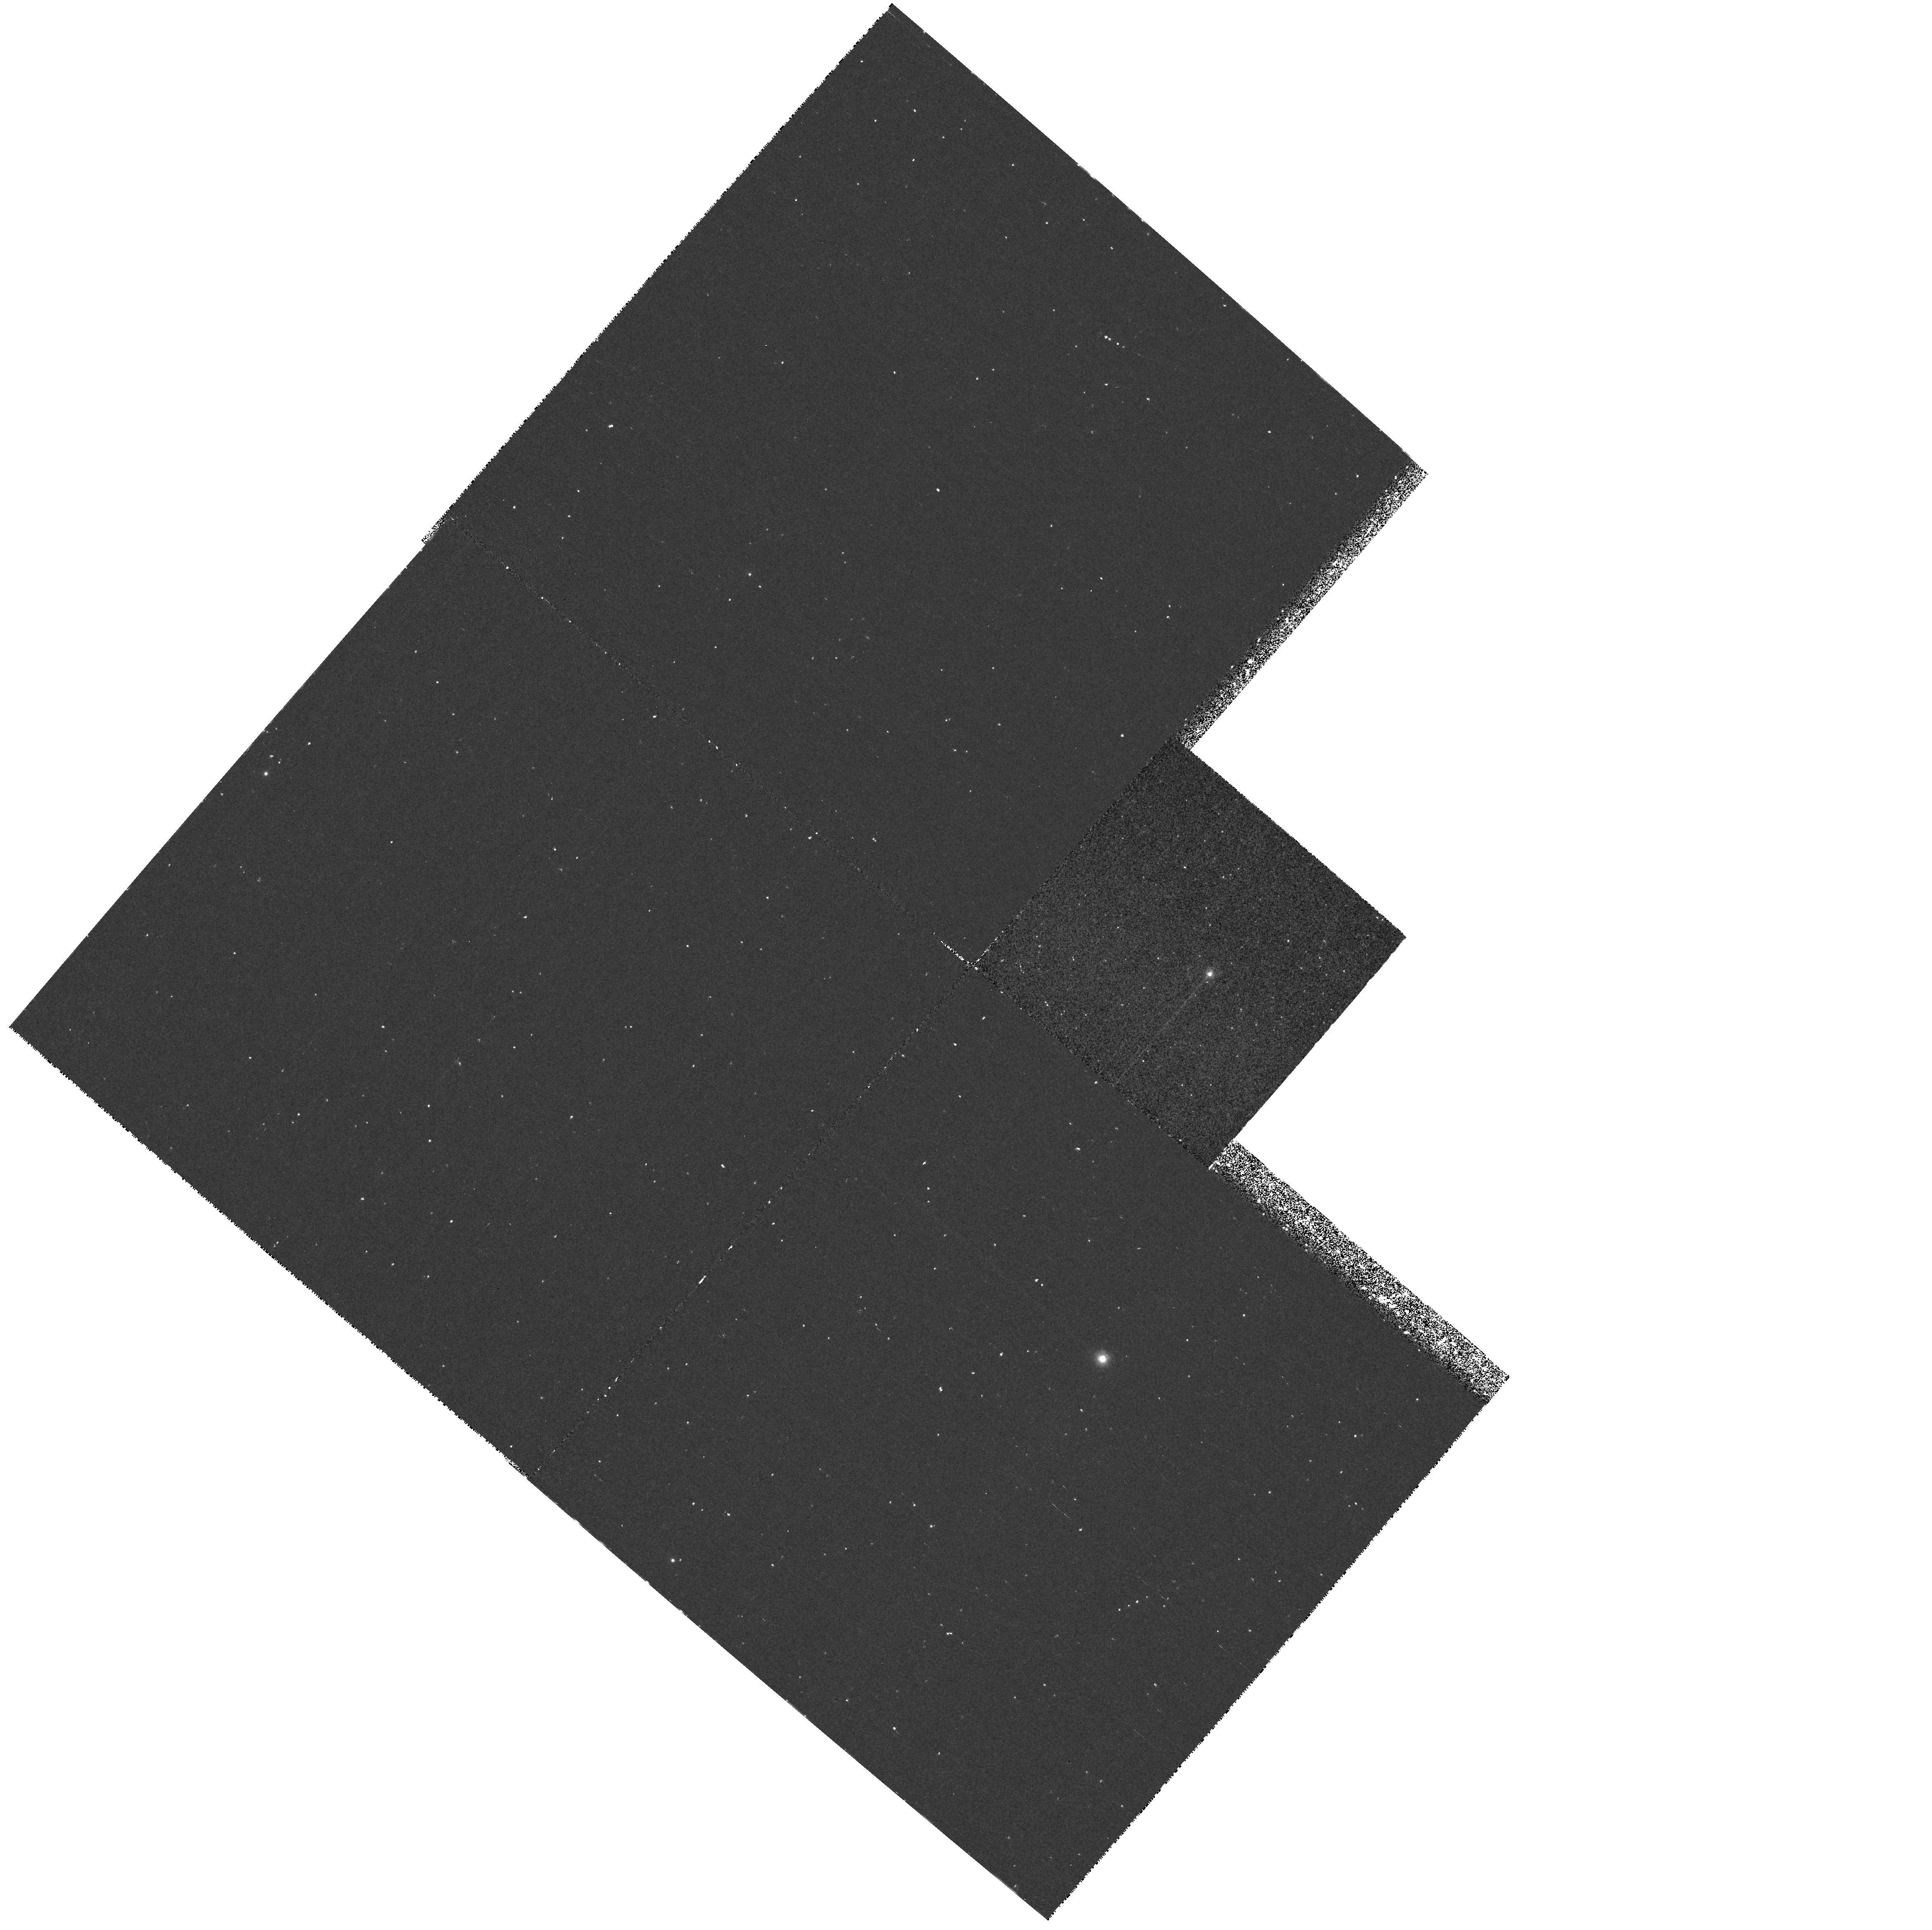
Target: BWUV-5. Instrument: WFPC2/PC. Filter: F218W. Exposure: 28 min. Observation ID: hst_5953_05_wfpc2_pc_f218w_u36605

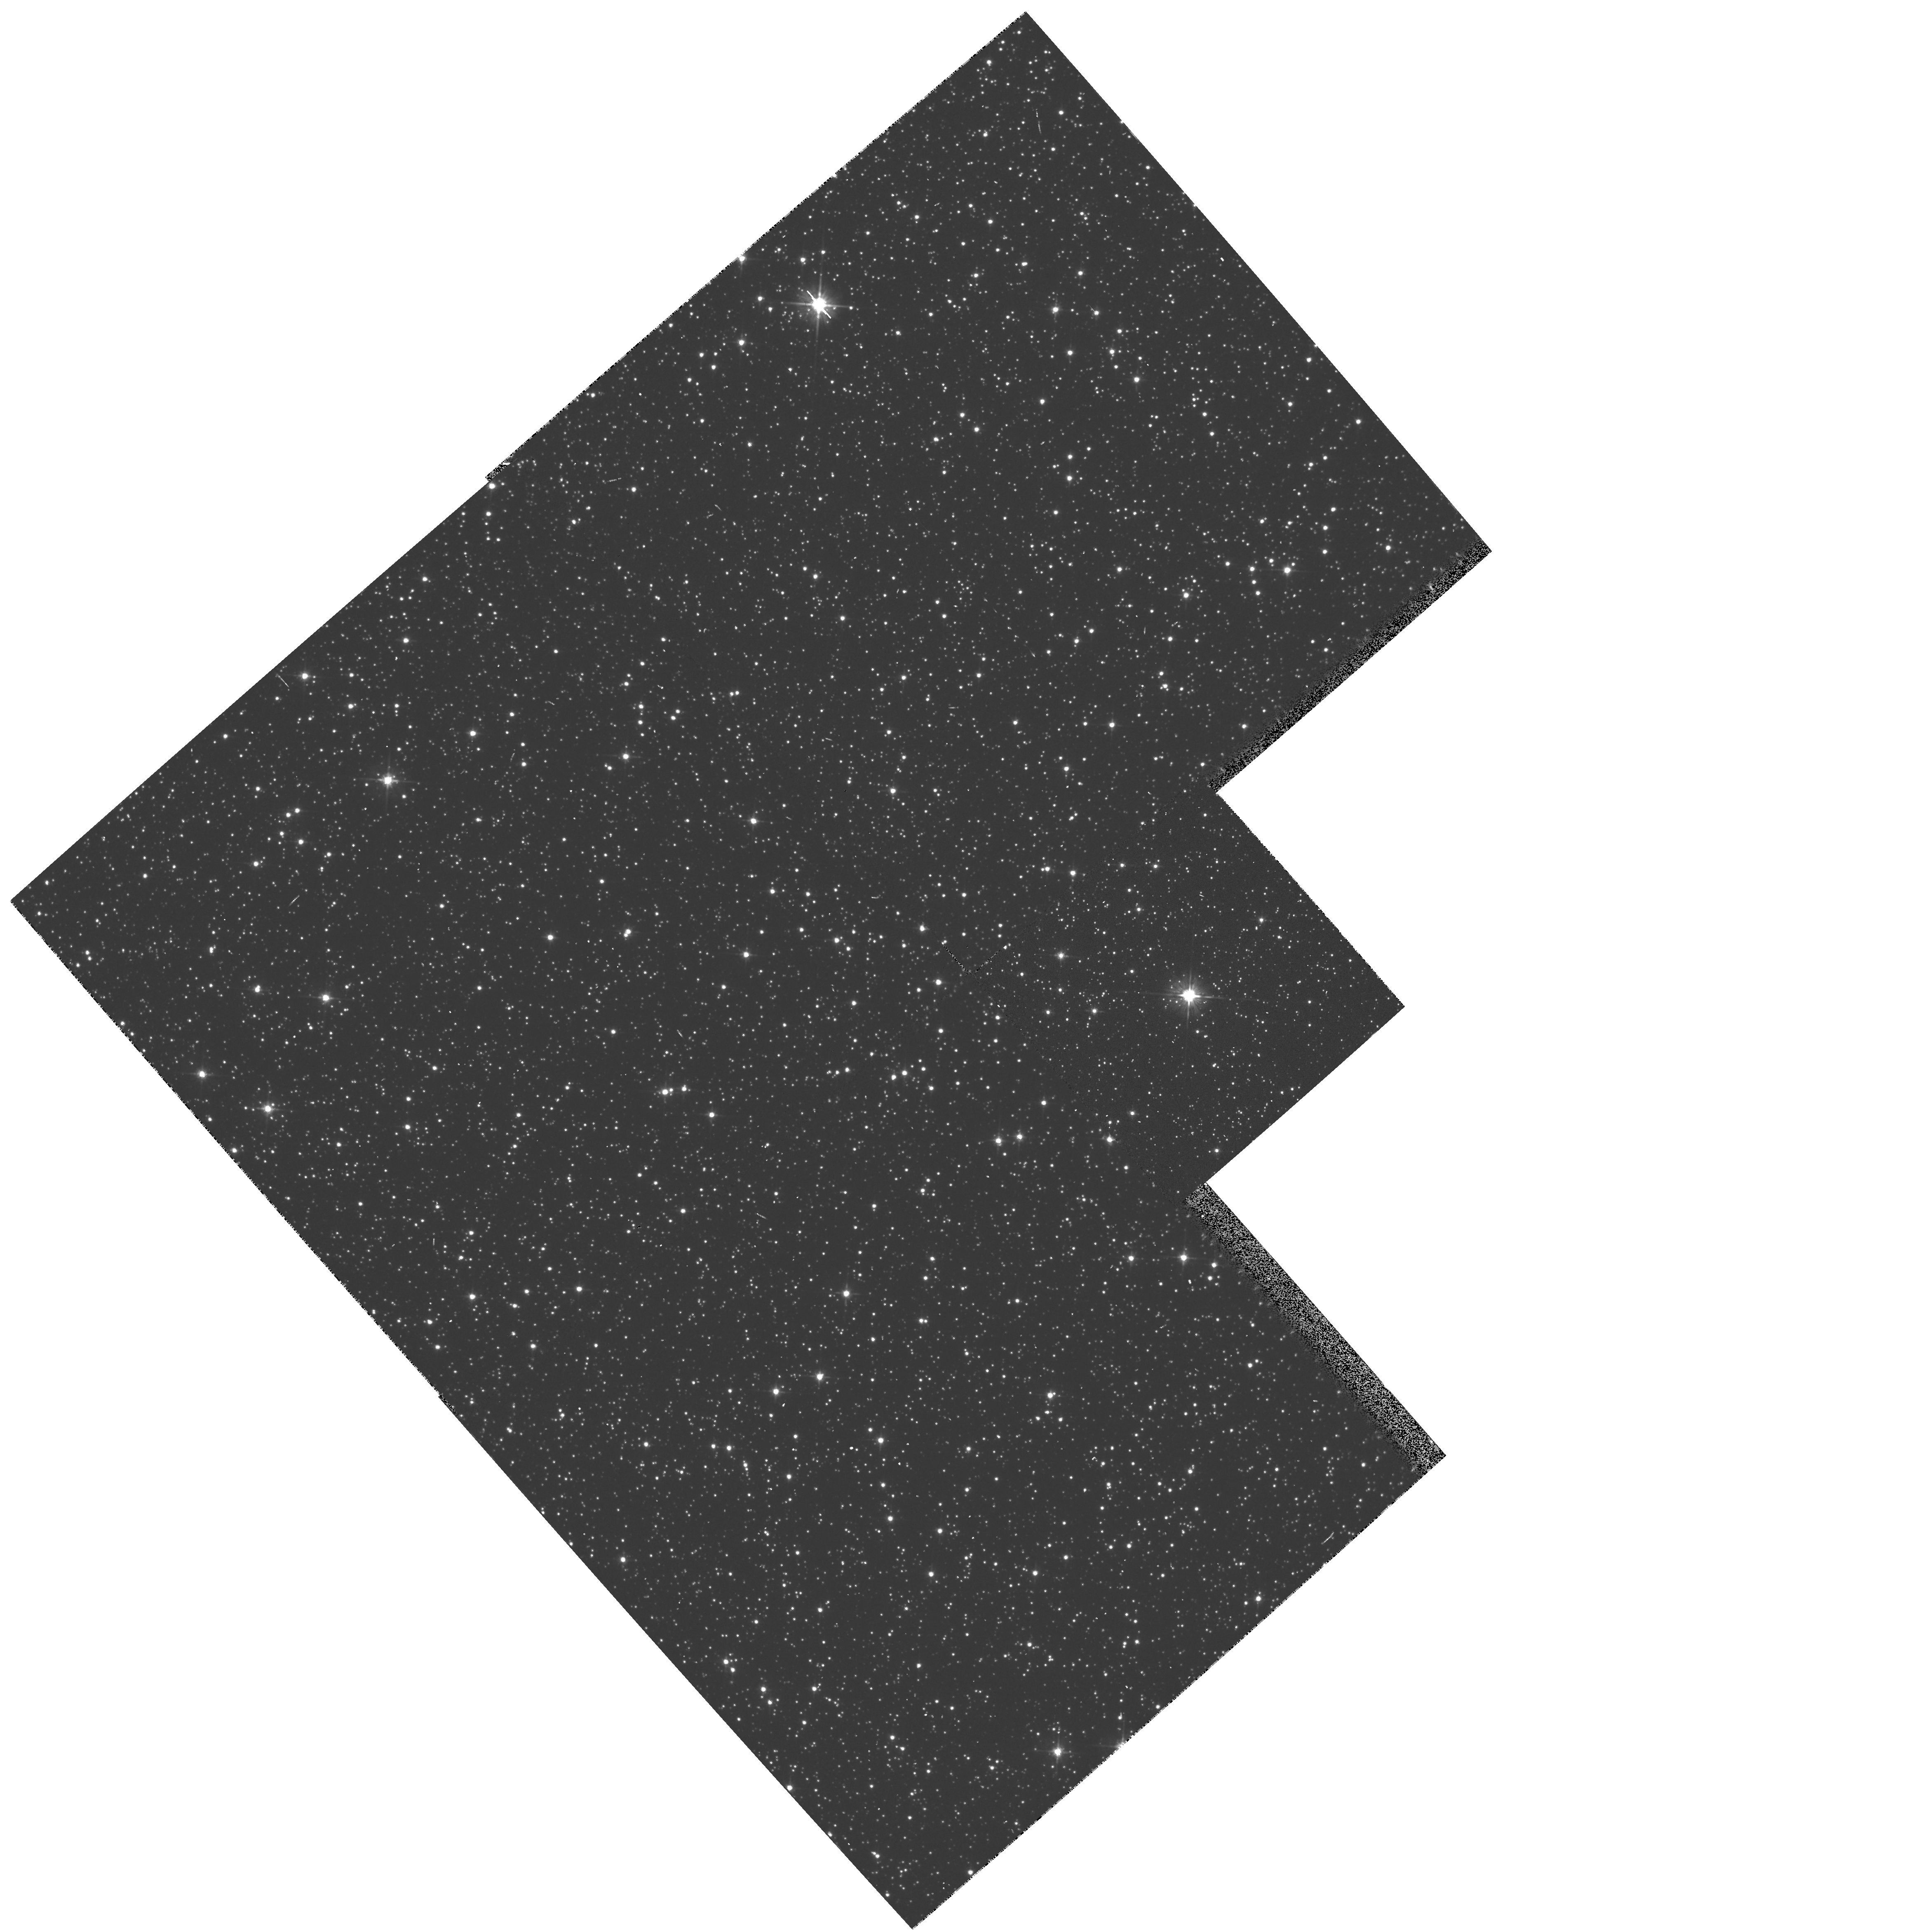
Target: BWUV-4. Instrument: WFPC2/PC. Filter: F555W. Exposure: 2 min. Observation ID: hst_5953_04_wfpc2_pc_f555w_u36604

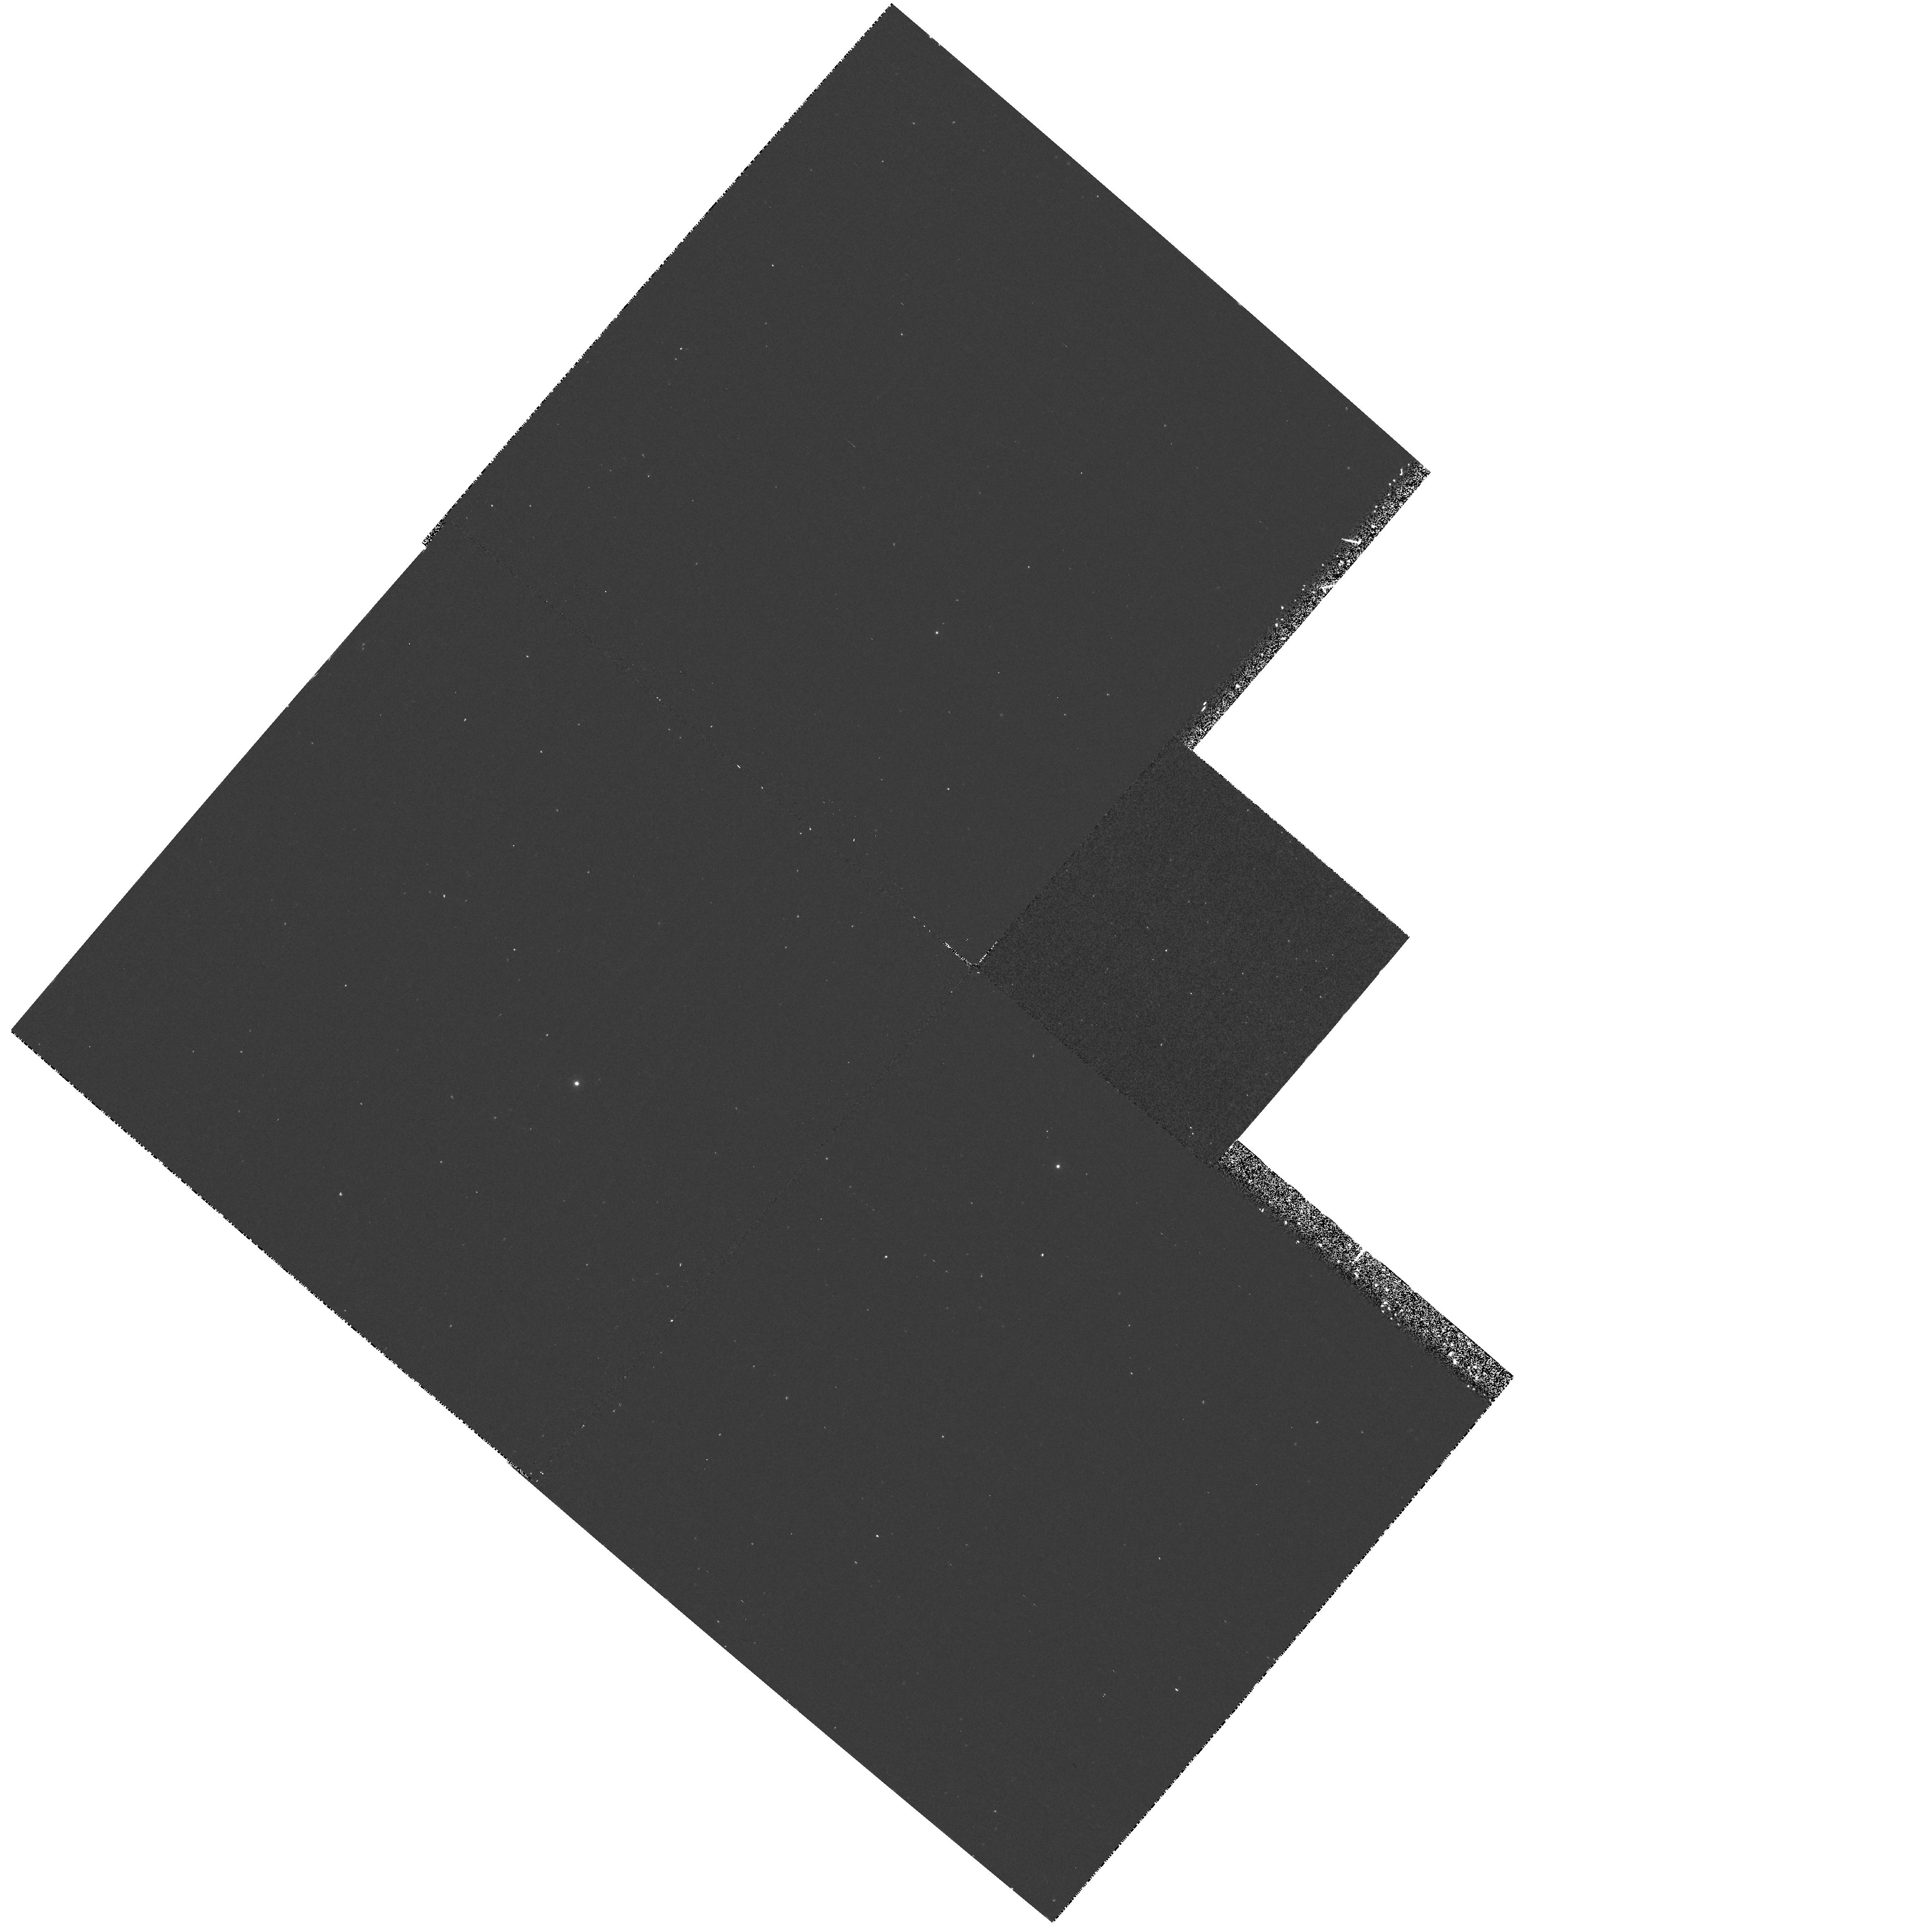
Target: BWUV-2. Instrument: WFPC2/PC. Filter: F218W. Exposure: 28 min. Observation ID: hst_5953_02_wfpc2_pc_f218w_u36602

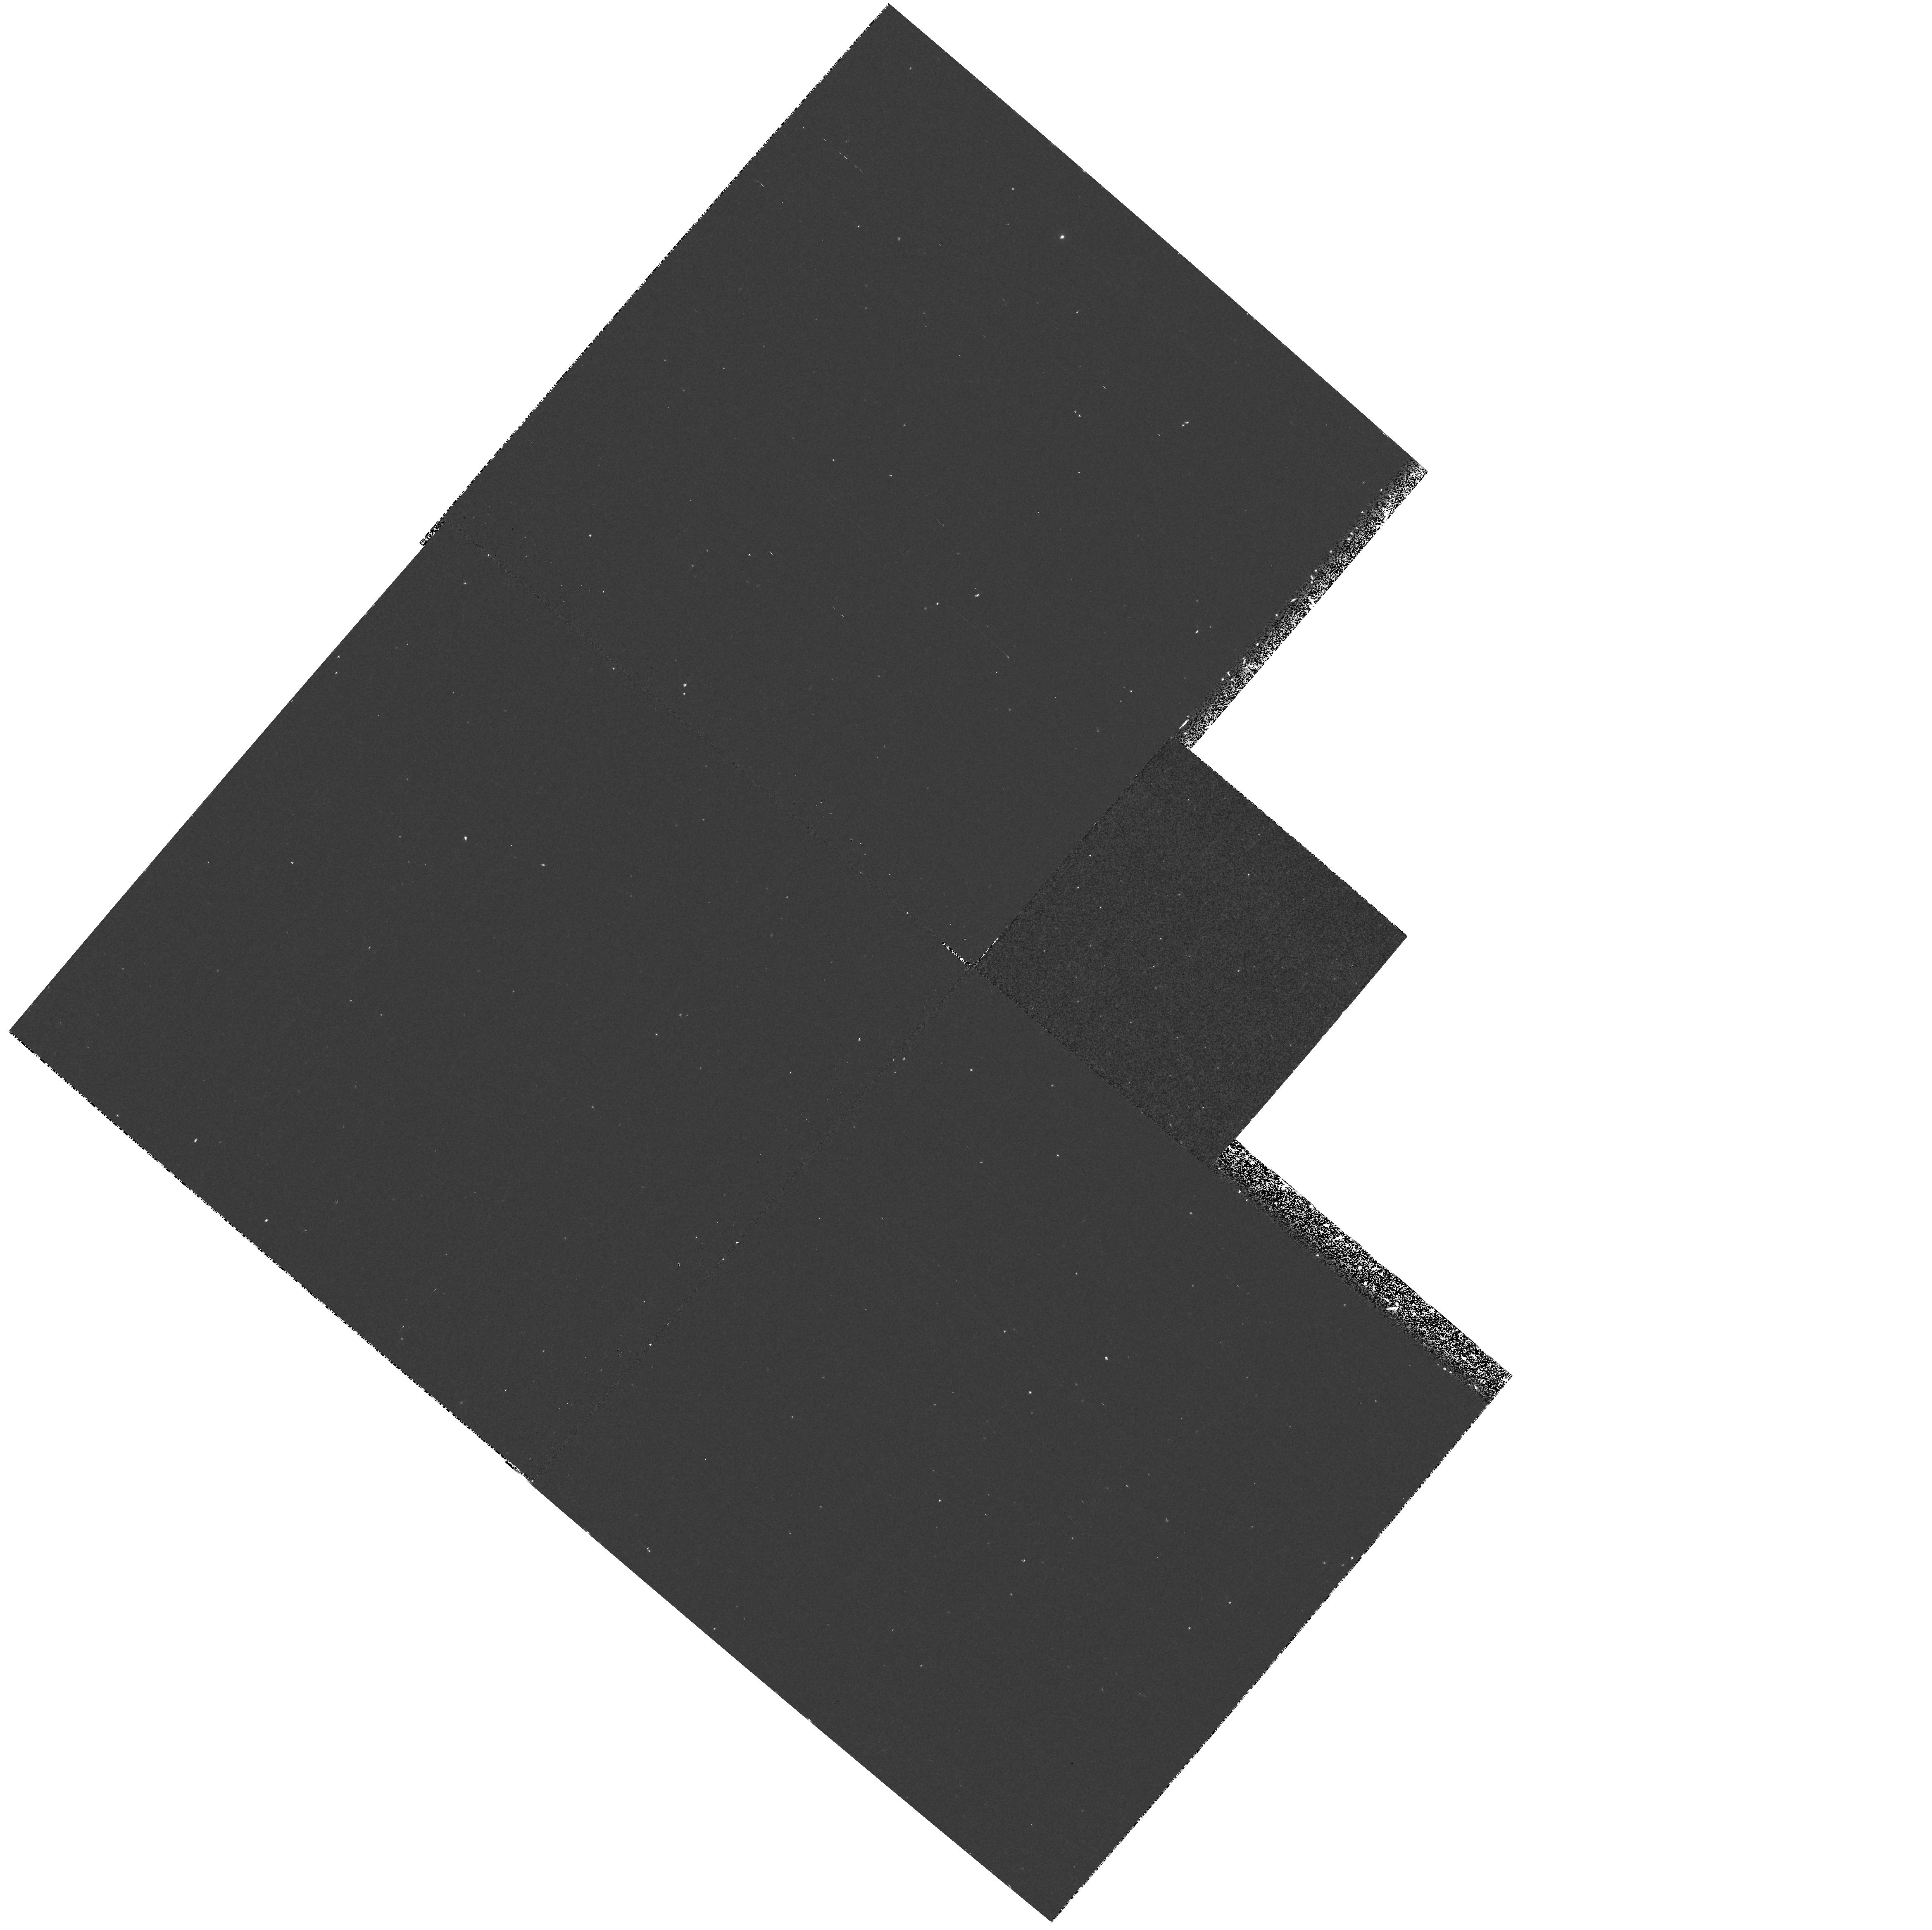
Target: BWUV-3. Instrument: WFPC2/PC. Filter: F218W. Exposure: 28 min. Observation ID: hst_5953_03_wfpc2_pc_f218w_u36603

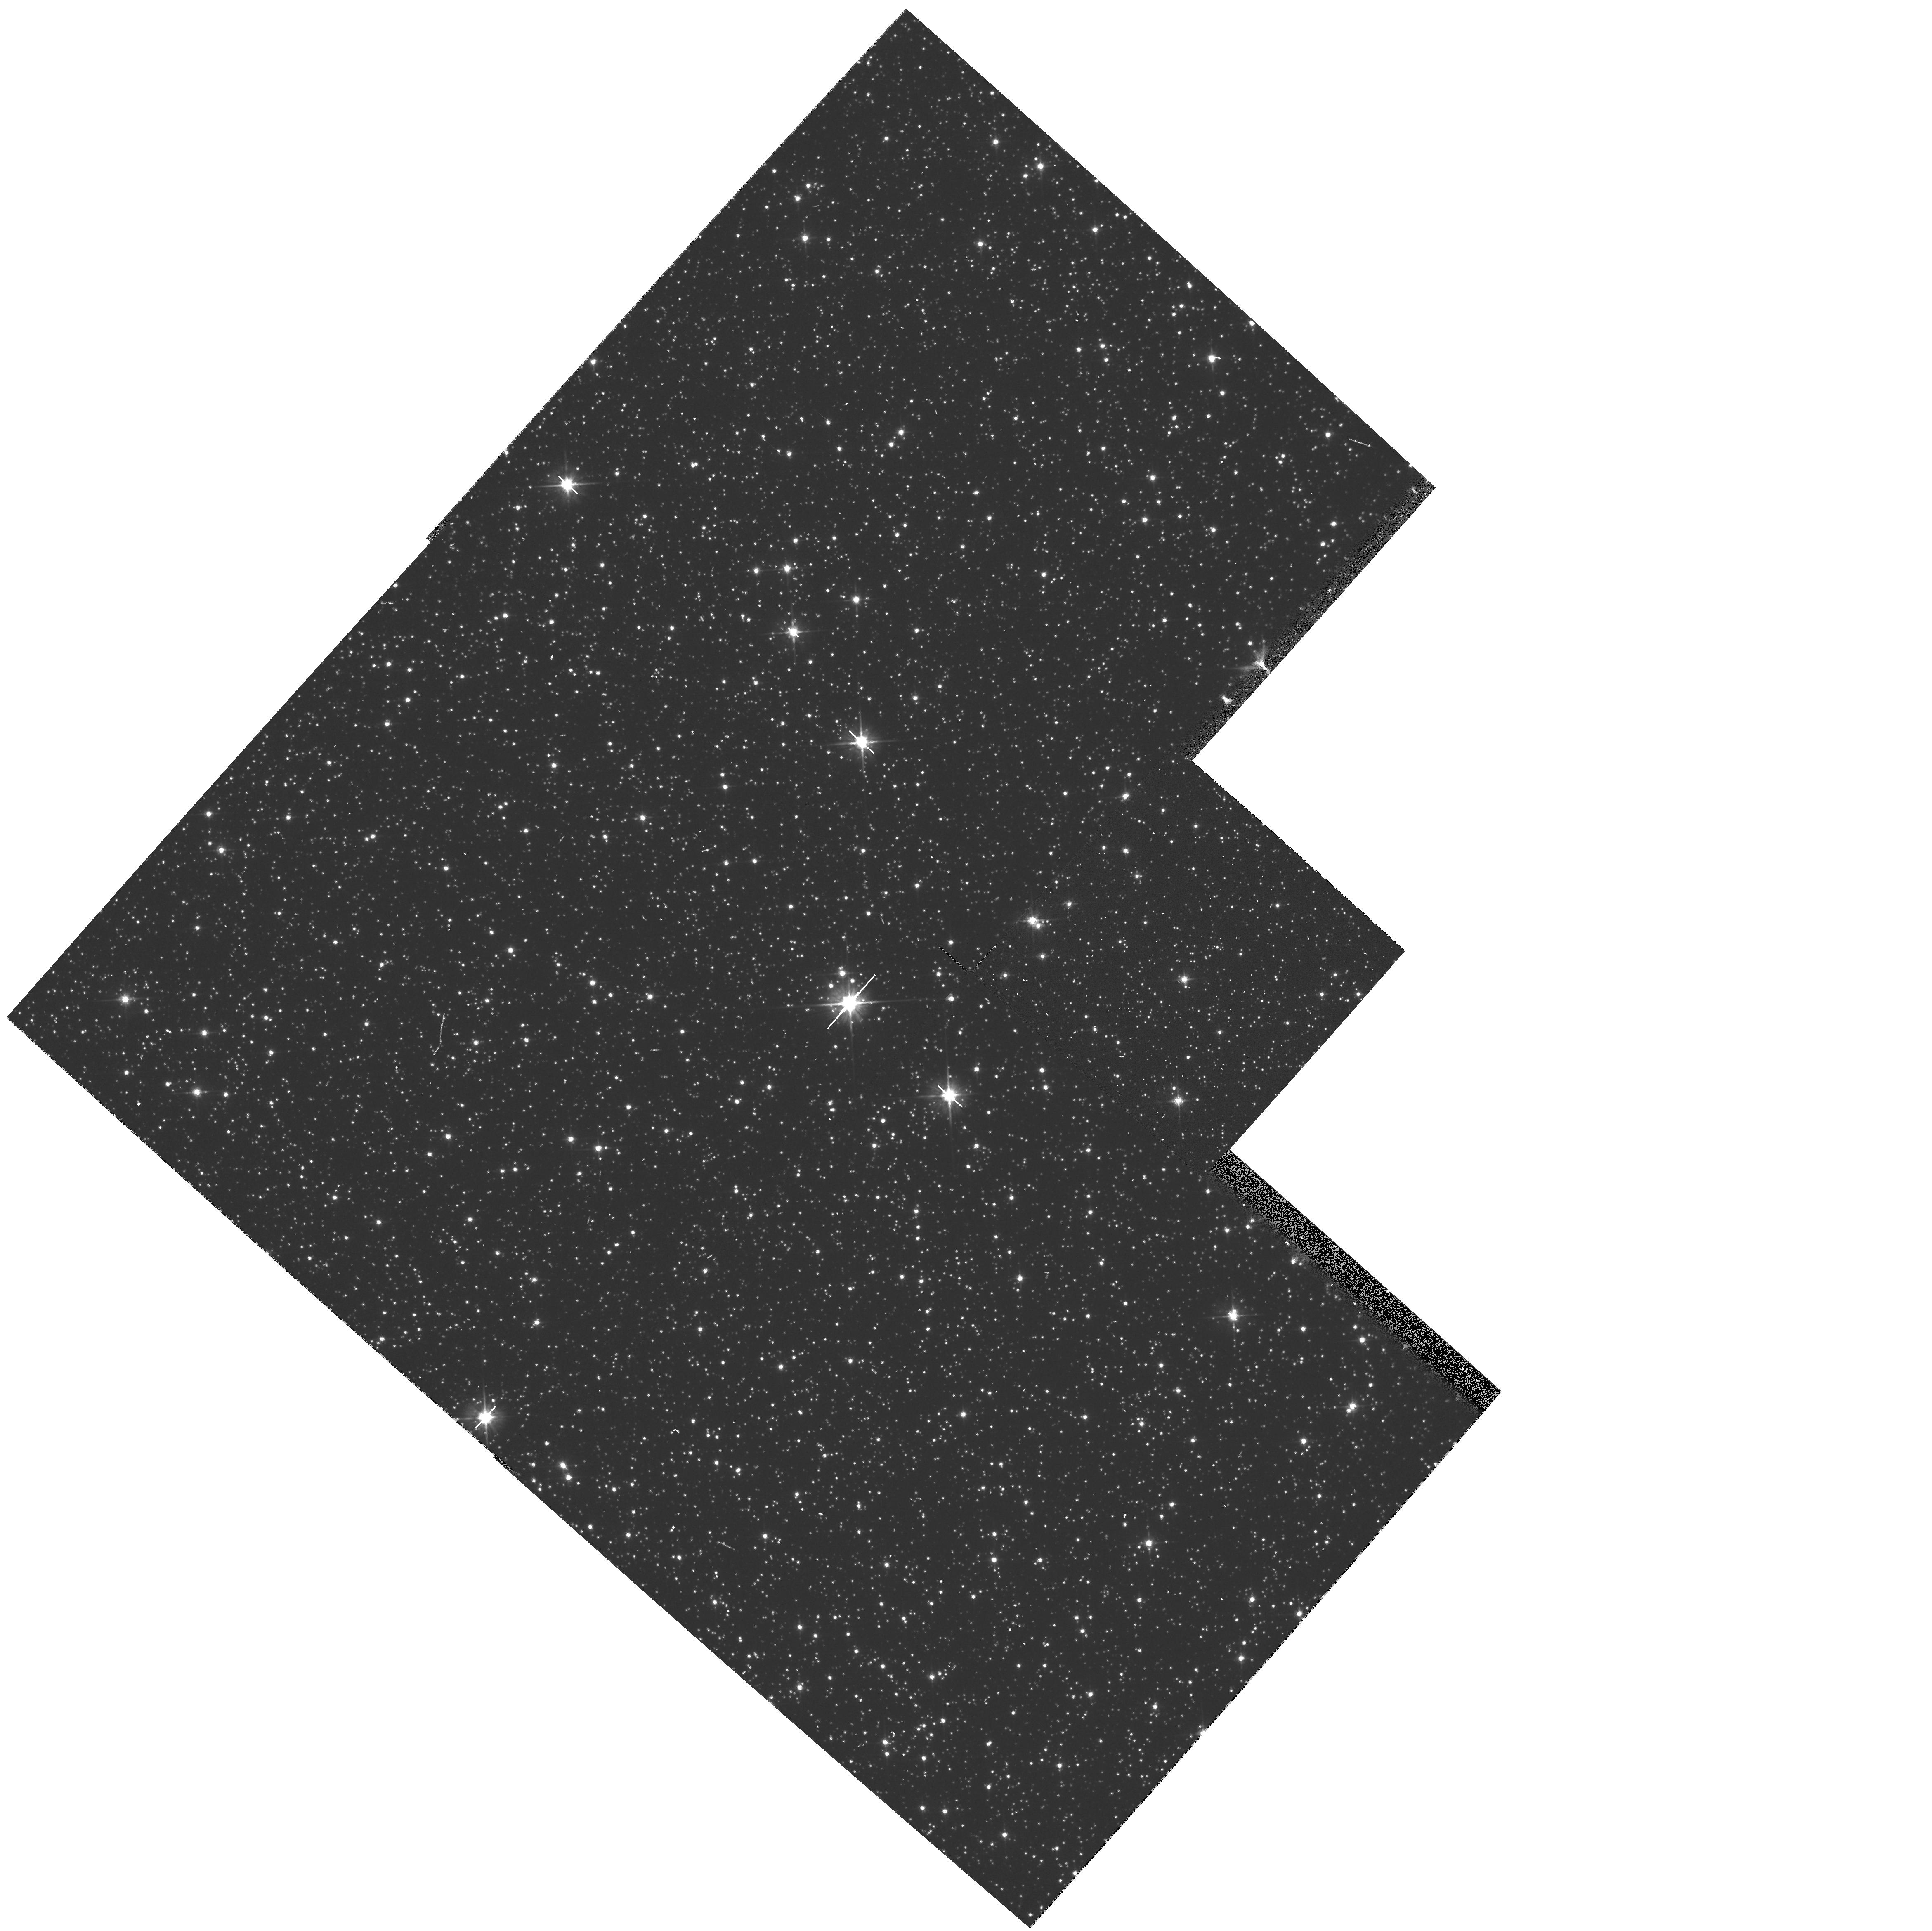
Target: BWUV-1. Instrument: WFPC2/PC. Filter: F555W. Exposure: 2 min. Observation ID: hst_5953_01_wfpc2_pc_f555w_u36601

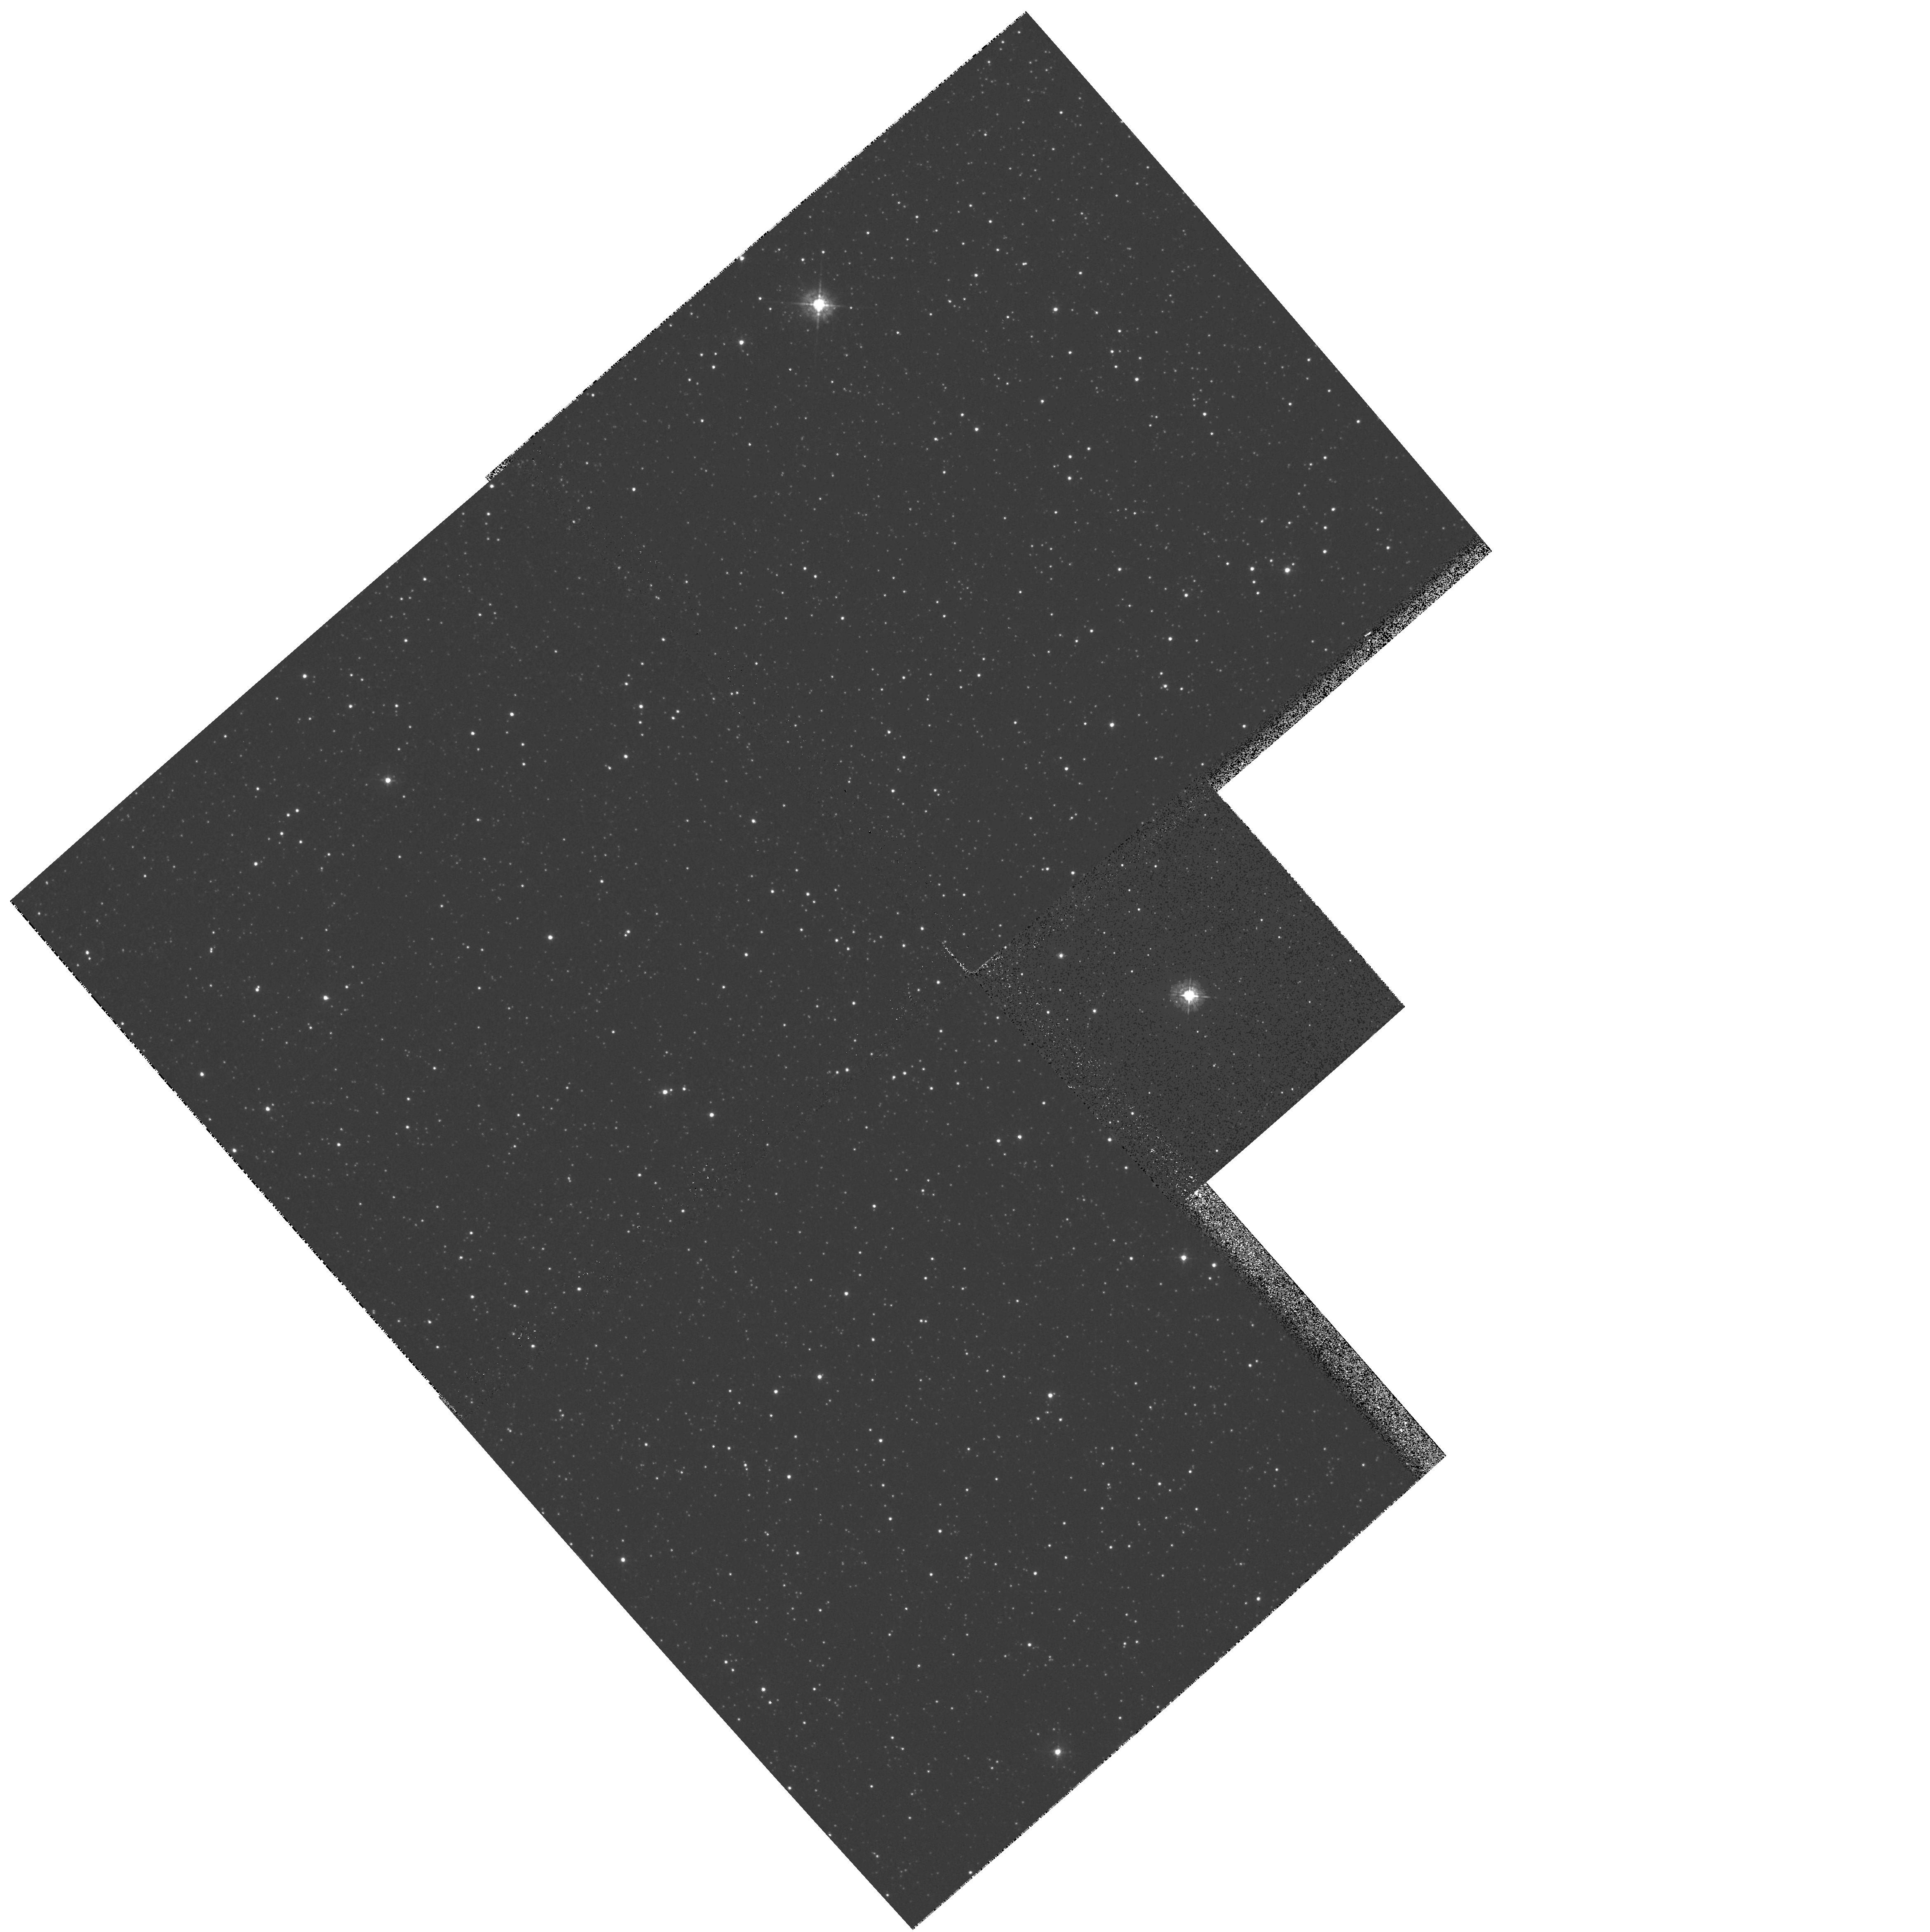
Target: BWUV-4. Instrument: WFPC2/PC. Filter: F439W. Exposure: 5 min. Observation ID: hst_5953_04_wfpc2_pc_f439w_u36604

GALACTIC BULGE STUDIES: A DEEP UV SURVEY, AND A DEEP LUMINOSITY FUNCTION (PI: Rich, R. Michael)

We propose two programs to study the stellar population of the Galactic bulge. (1) A deep ultraviolet survey sampling 10^5Lsun\ in Baade's Window, to discover the source of the ultraviolet rising flux in elliptical galaxies. (2) An extremely deep R, I image to determine the shape of the initial mass function in a metal rich bulge population that is unaffected by dynamical processes found in globular clusters. The UV survey will use WFPC2 exposures through F160BW, F218W and B,V to identify UV-bright stars and measure the luminosities, effective temperatures, and star counts per unit luminosity. The goal is to assess the importance of the blue HB in metal rich populations and to discover an expected new kind of evolved star, the extremely hot AGB-manque stars. The second part (not approved in Cycle 5) seeks undertake the deepest possible imaging of a bulge field far from the plane yet in the metal rich region (l,b) = (0,-6), near the globular cluster NGC 6558. This field is more distant than the well-studied Baade's Window field, but lower reddening and much lower star density (while still having high metallicity). Its properties are ideal to allow the deepest possible study of the luminosity function.